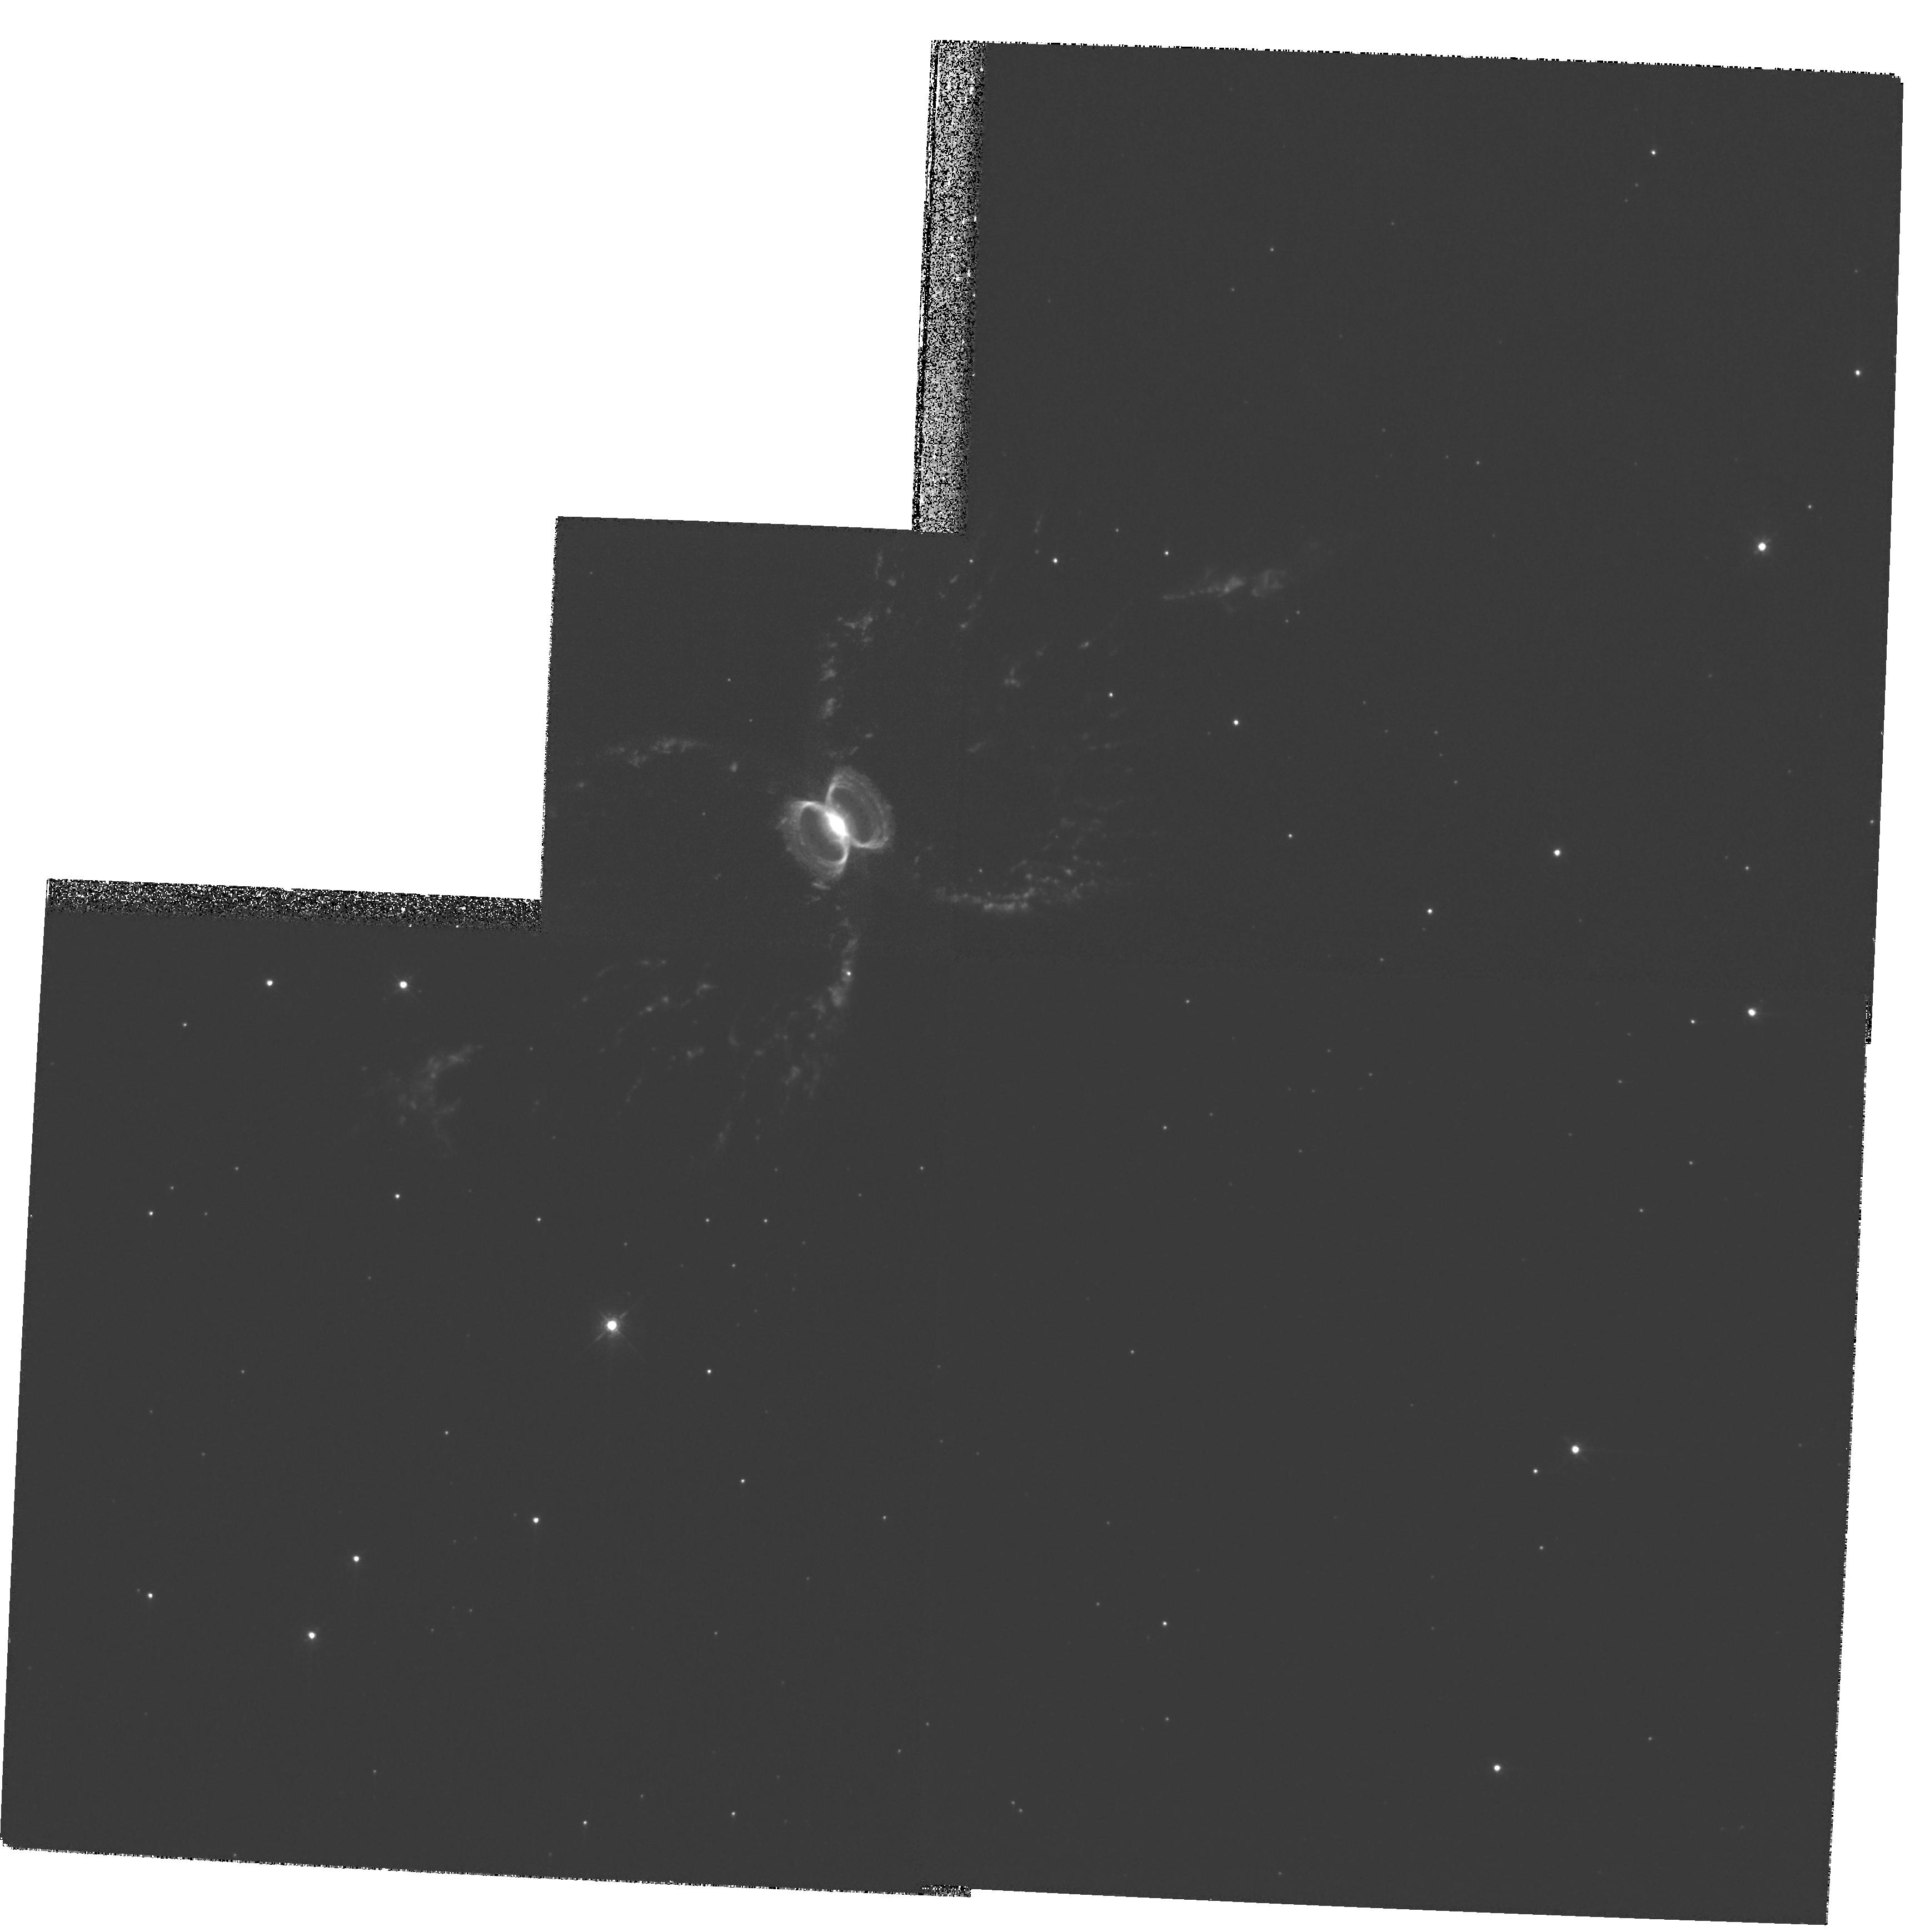
Target: PK315+09D1
Instrument: WFPC2/PC
Filter: F658N
Exposure: 1 h
Observation ID: hst_9336_01_wfpc2_pc_f658n_u6m801

Expansion distances to the symbiotic Miras He 2-104 and He 2-147 (PI: Corradi, Romano Luigi Maria)

We propose to measure the expansion parallax of the nebulae around the binary symbiotic Miras He 2-104 (the Southern Crab) and He 2-147 by means of high resolution WFPC2/F658N images to be taken at two different epochs. Given the large outward velocities of these nebulae inferred from ground-based spectroscopy, their apparent expansion can be measured by HST imaging over timescales of only 2-3 years. For He 2-104 we have already obtained ``Epoch 1'' HST images (cf. STScI-PRC- PR99-32). Combining the angular and radial velocity expansions will straightforwardly yield the distance to the proposed targets. Knowledge of the distance to these nebulae will provide a solid contribution to a variety of research fields such as (a) the energetics of nuclear burning in symbiotic binaries containing a Mira, (b) the pulsation mode of binary Miras, and (c) the viability of Mira symbiotics as supersoft X-ray sources and potential progenitors of Type Ia supernovae. HST high resolution imaging of the nebulae combined with ground-based spectroscopy will also address the still debated issue of the formation of bipolar nebulae by collimated outflows from evolved stars.